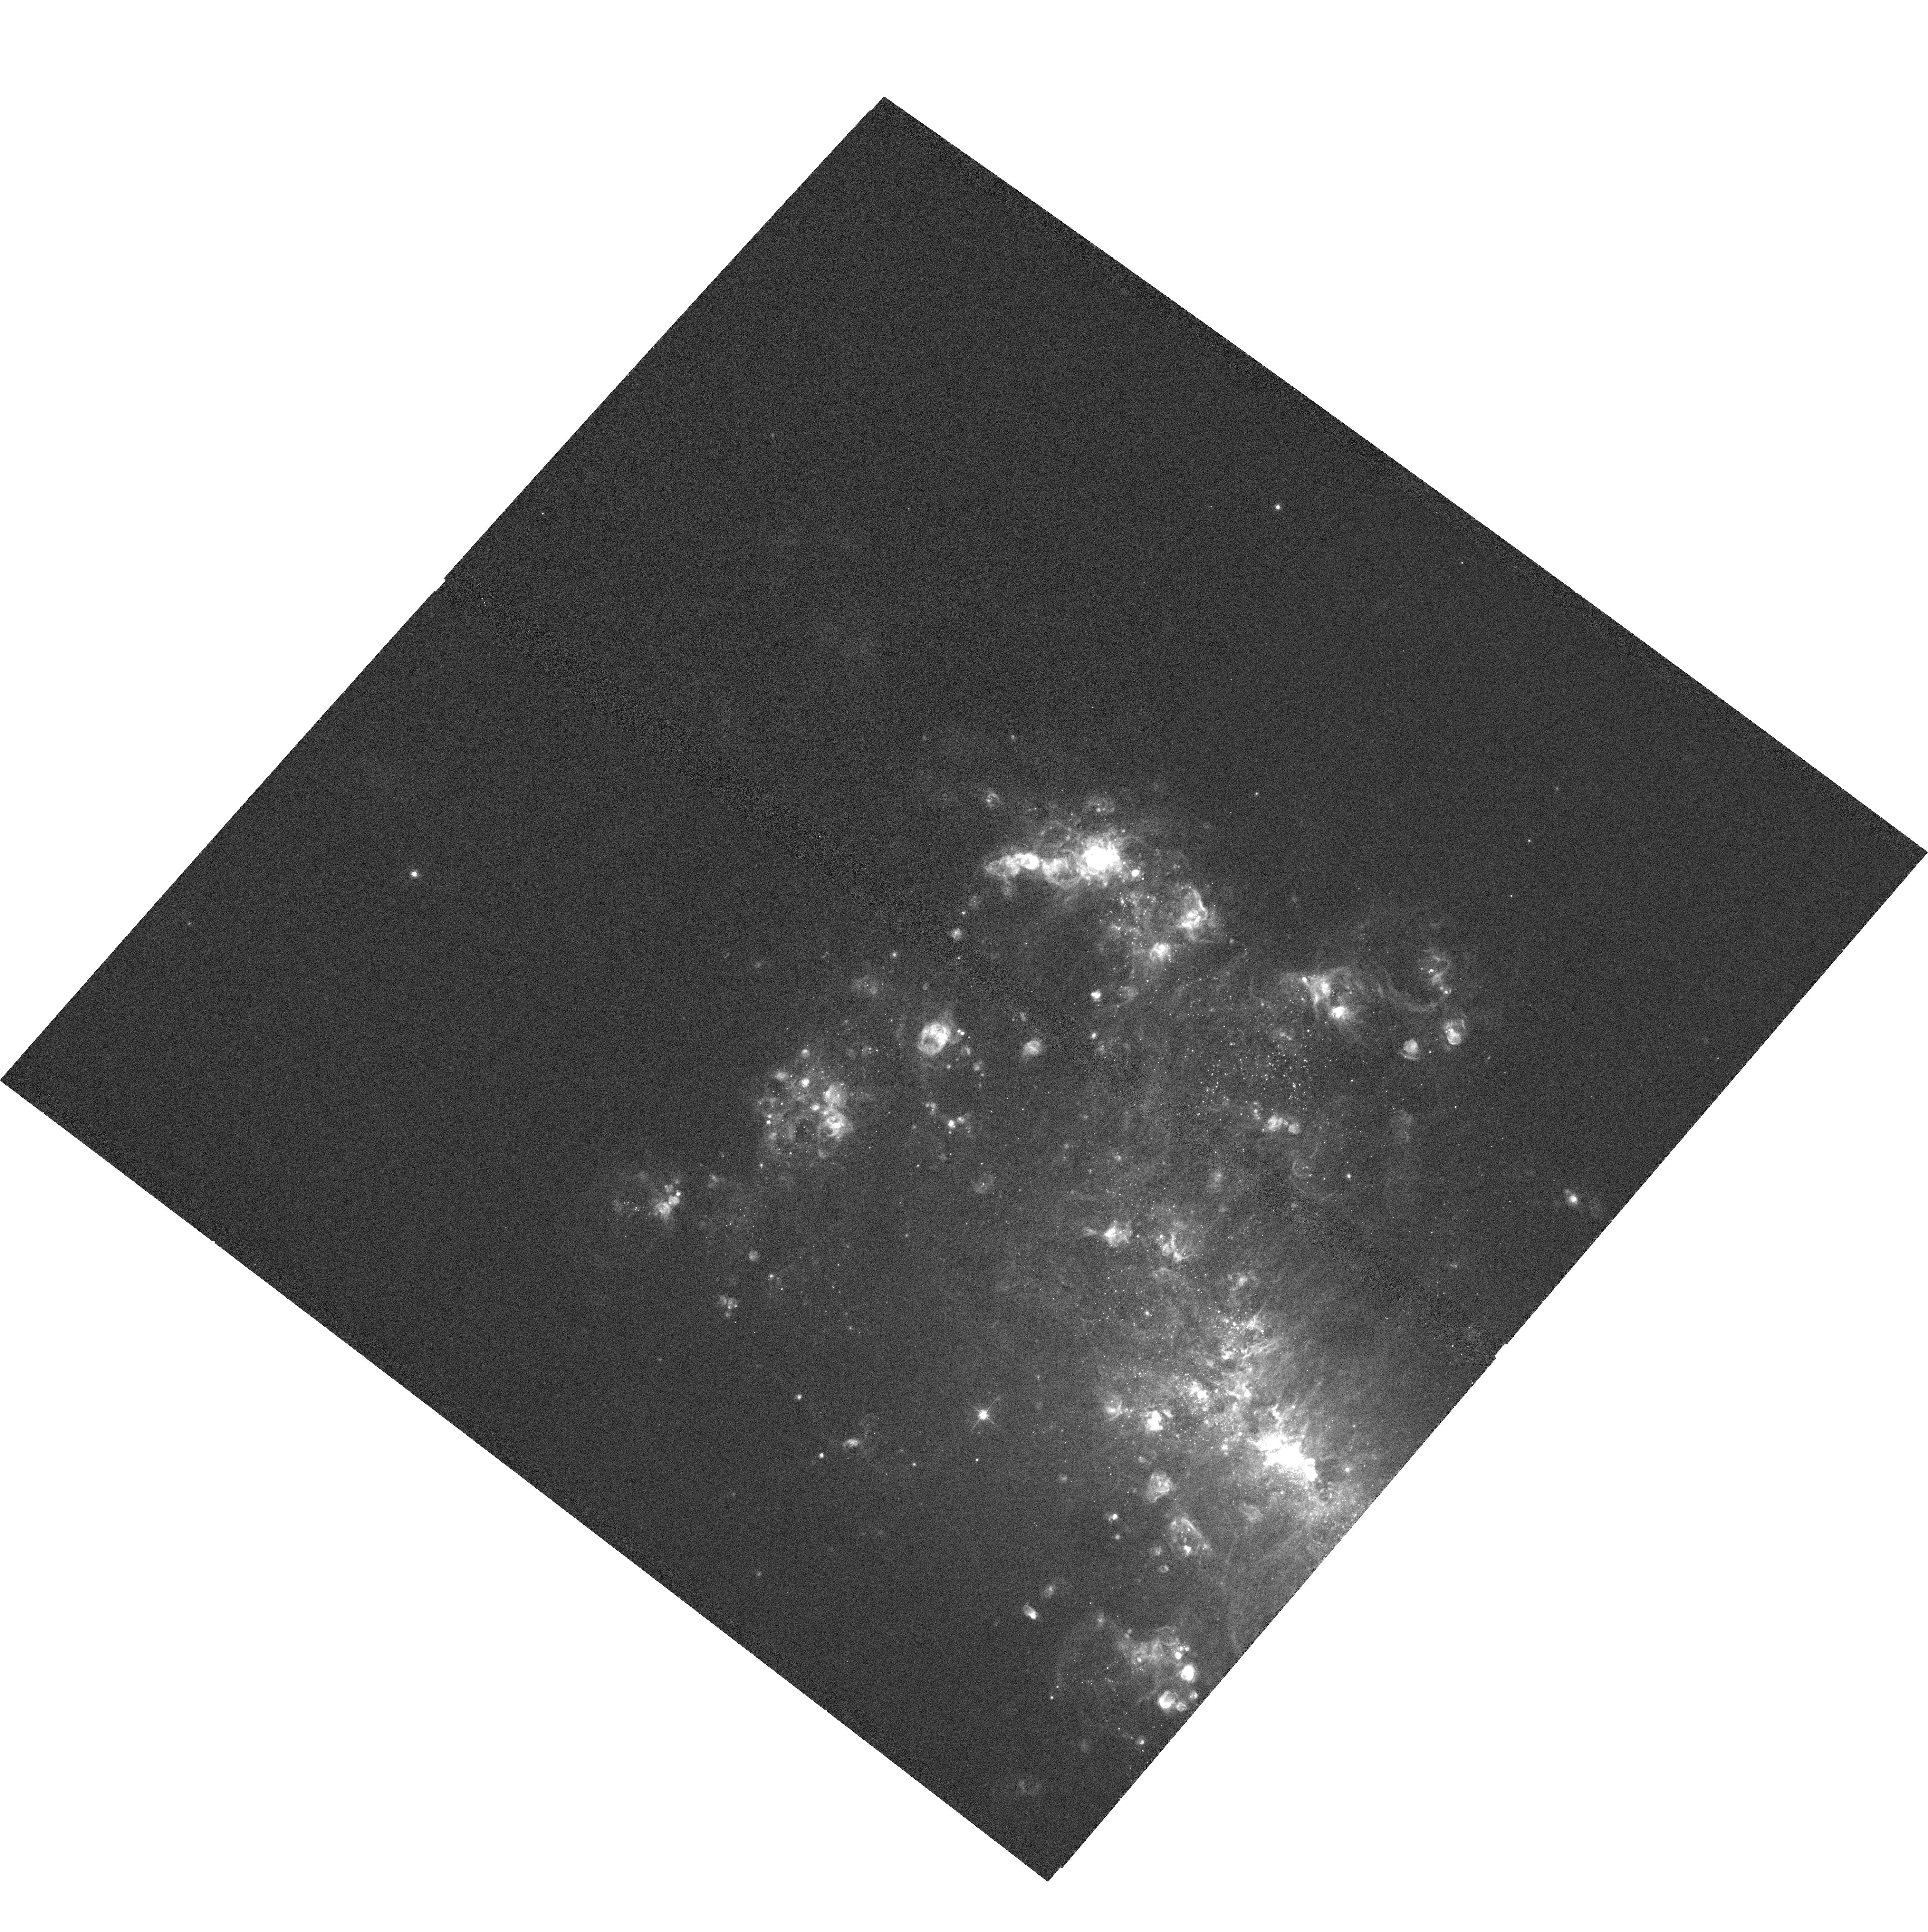
Target: NGC4449-POSA
Instrument: ACS/WFC
Filter: F658N
Exposure: 6 min
Observation ID: hst_10585_01_acs_wfc_f658n_j9cd01

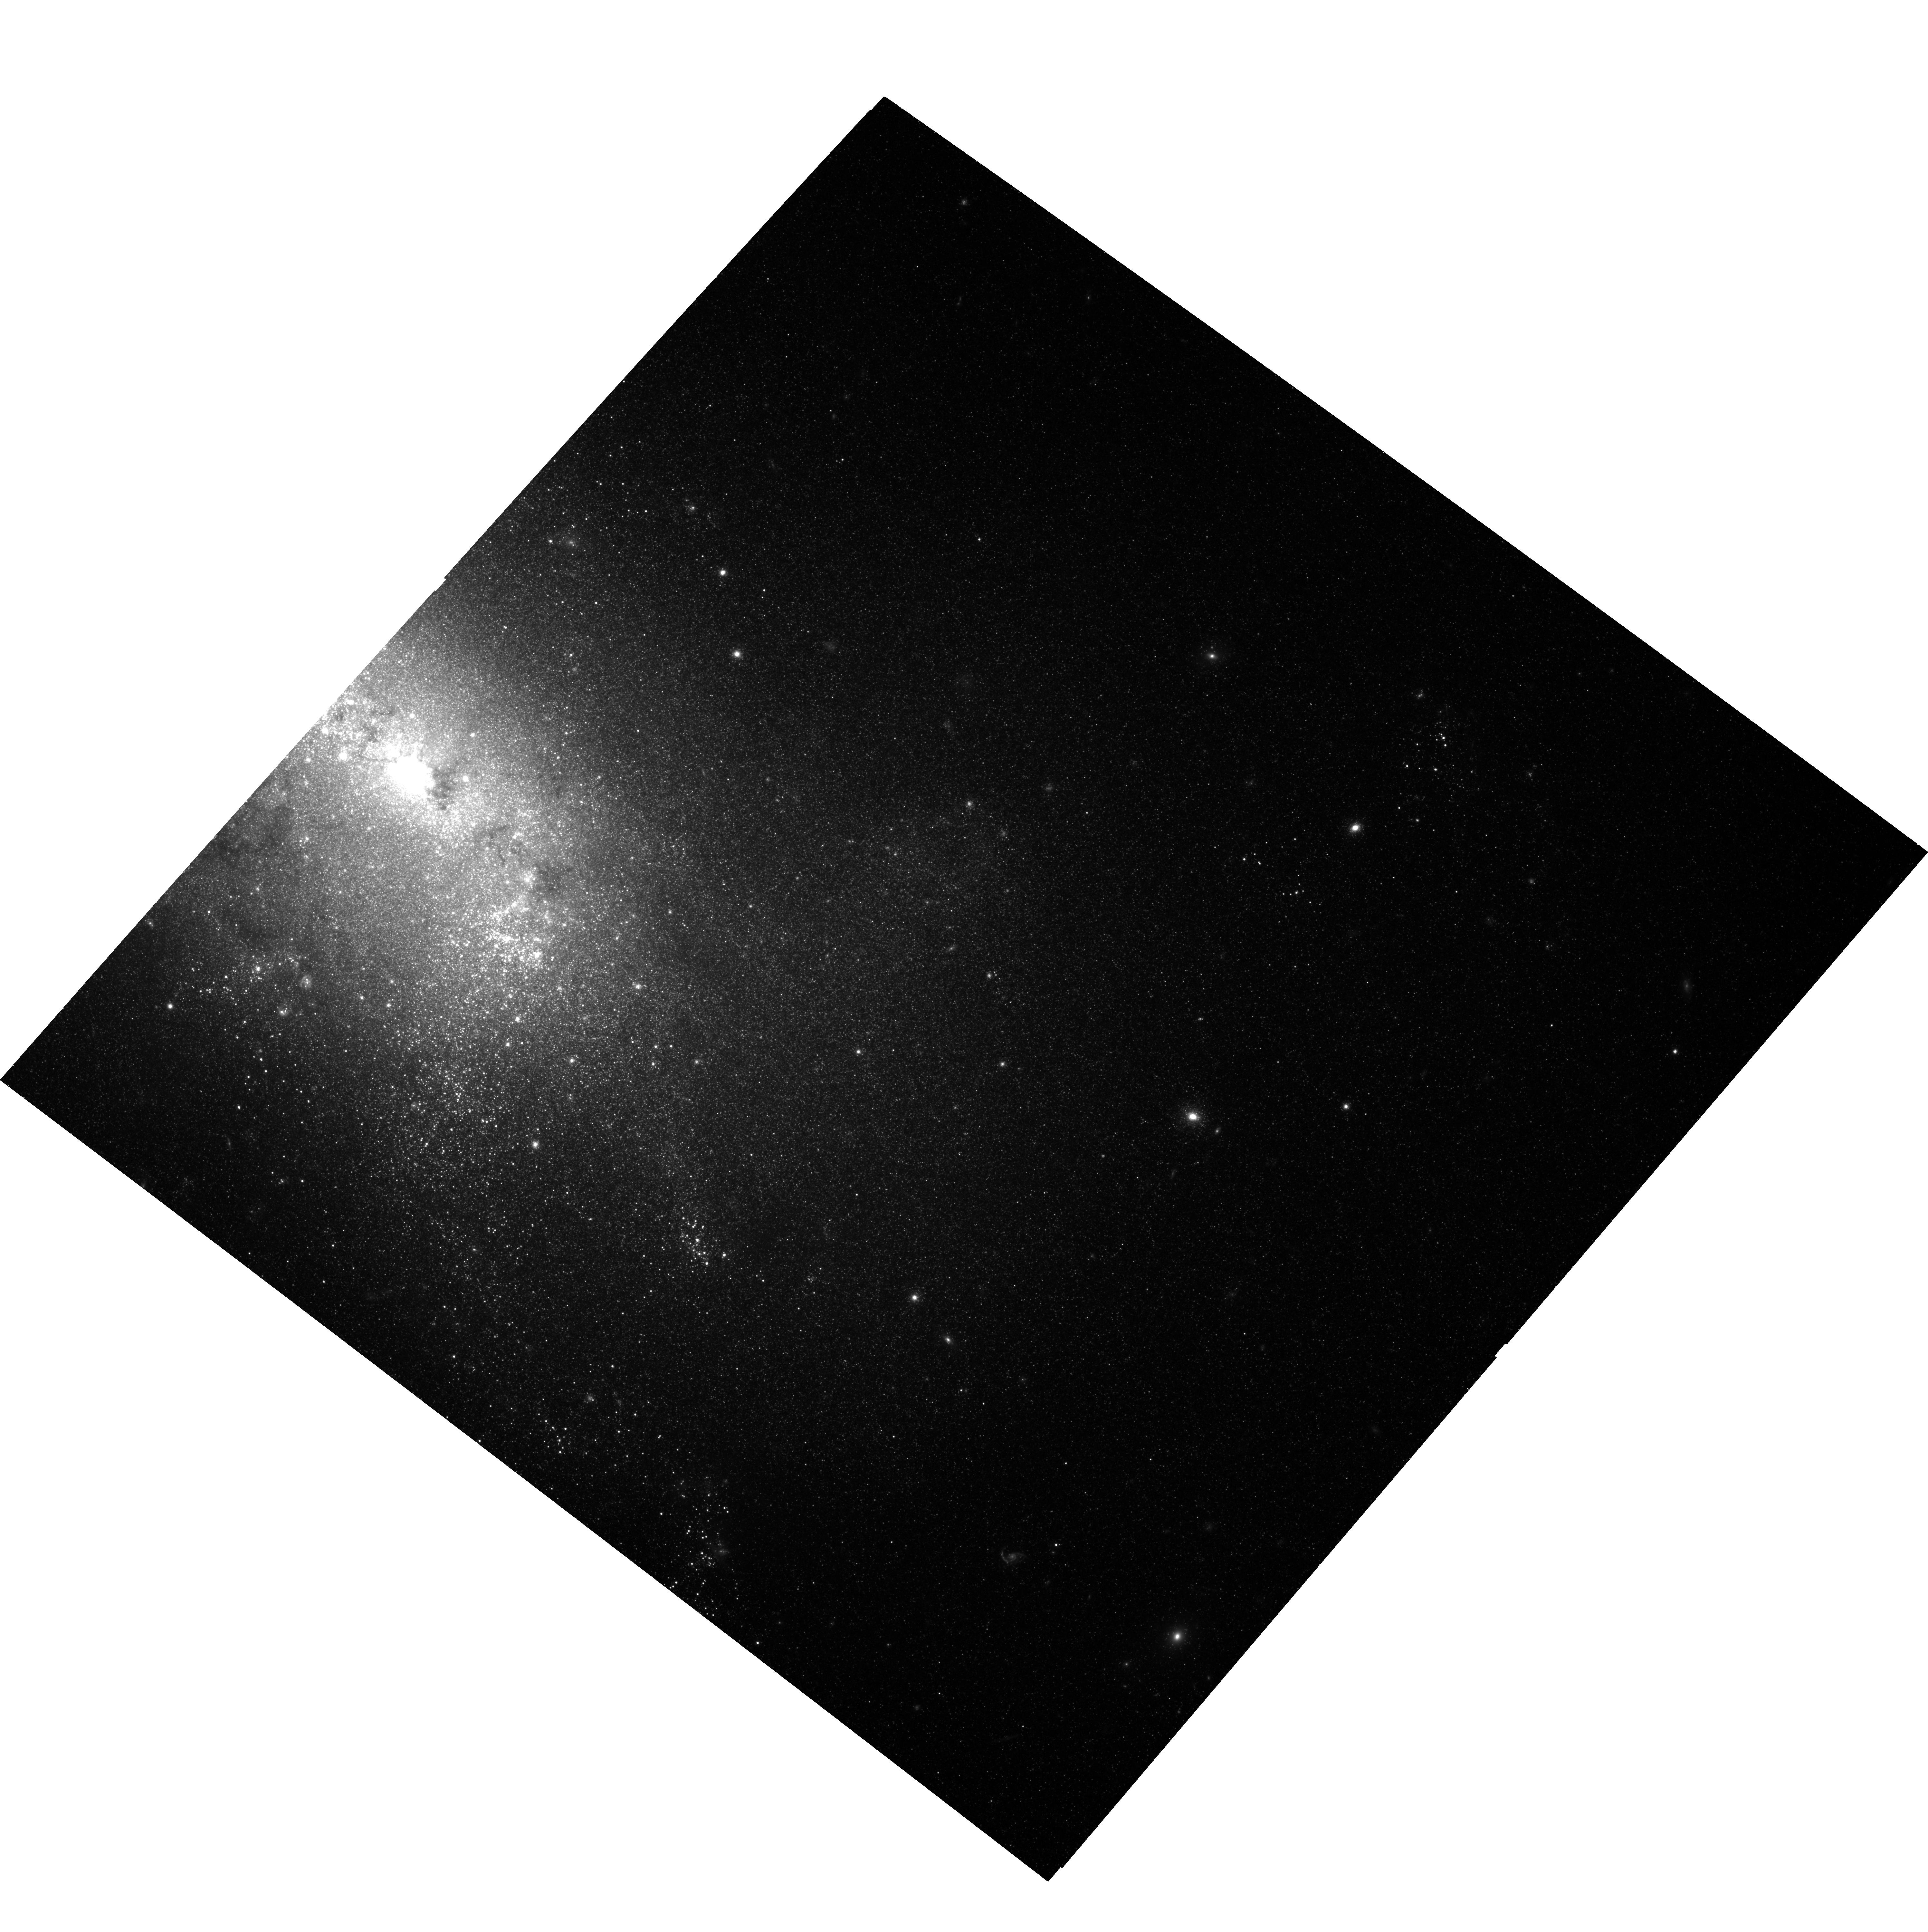
Target: NGC4449-POSB
Instrument: ACS/WFC
Filter: F814W
Exposure: 34 min
Observation ID: hst_10585_02_acs_wfc_f814w_j9cd02

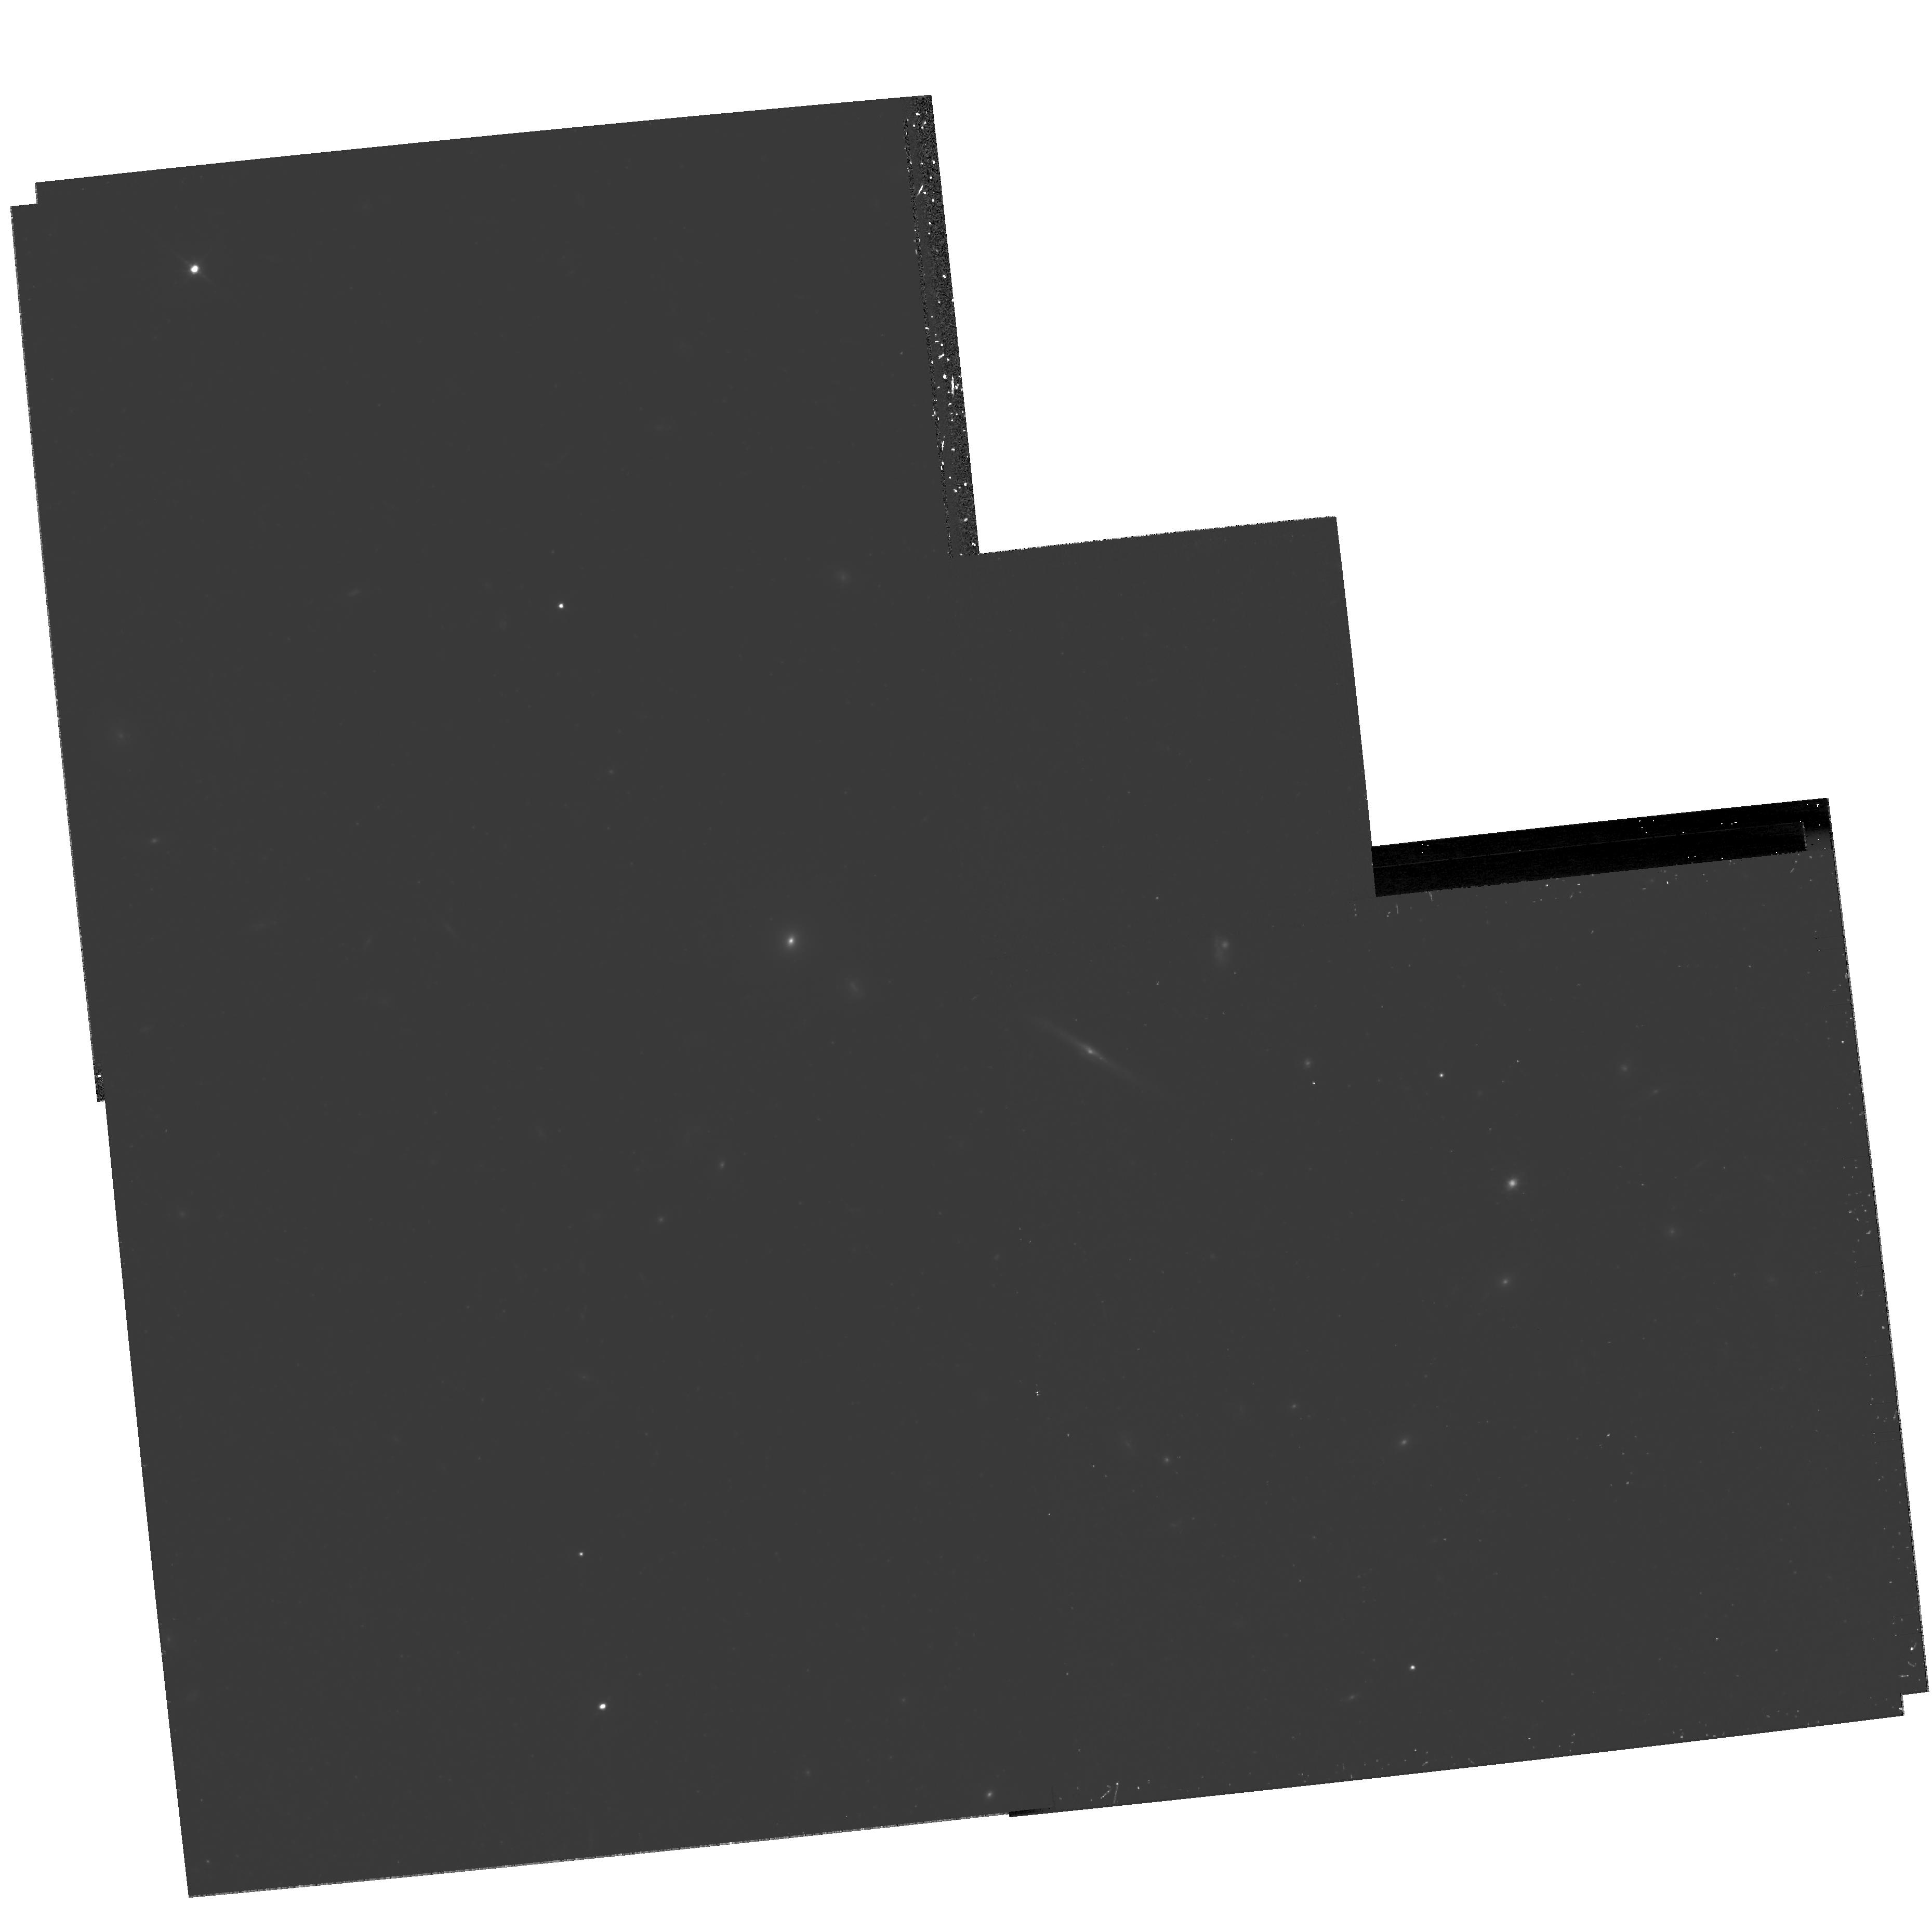
Target: field at RA 187.032°, Dec 44.183°
Instrument: WFPC2/PC
Filter: F814W
Exposure: 1.6 h
Observation ID: hst_10585_02_wfpc2_pc_f814w_u9cd02

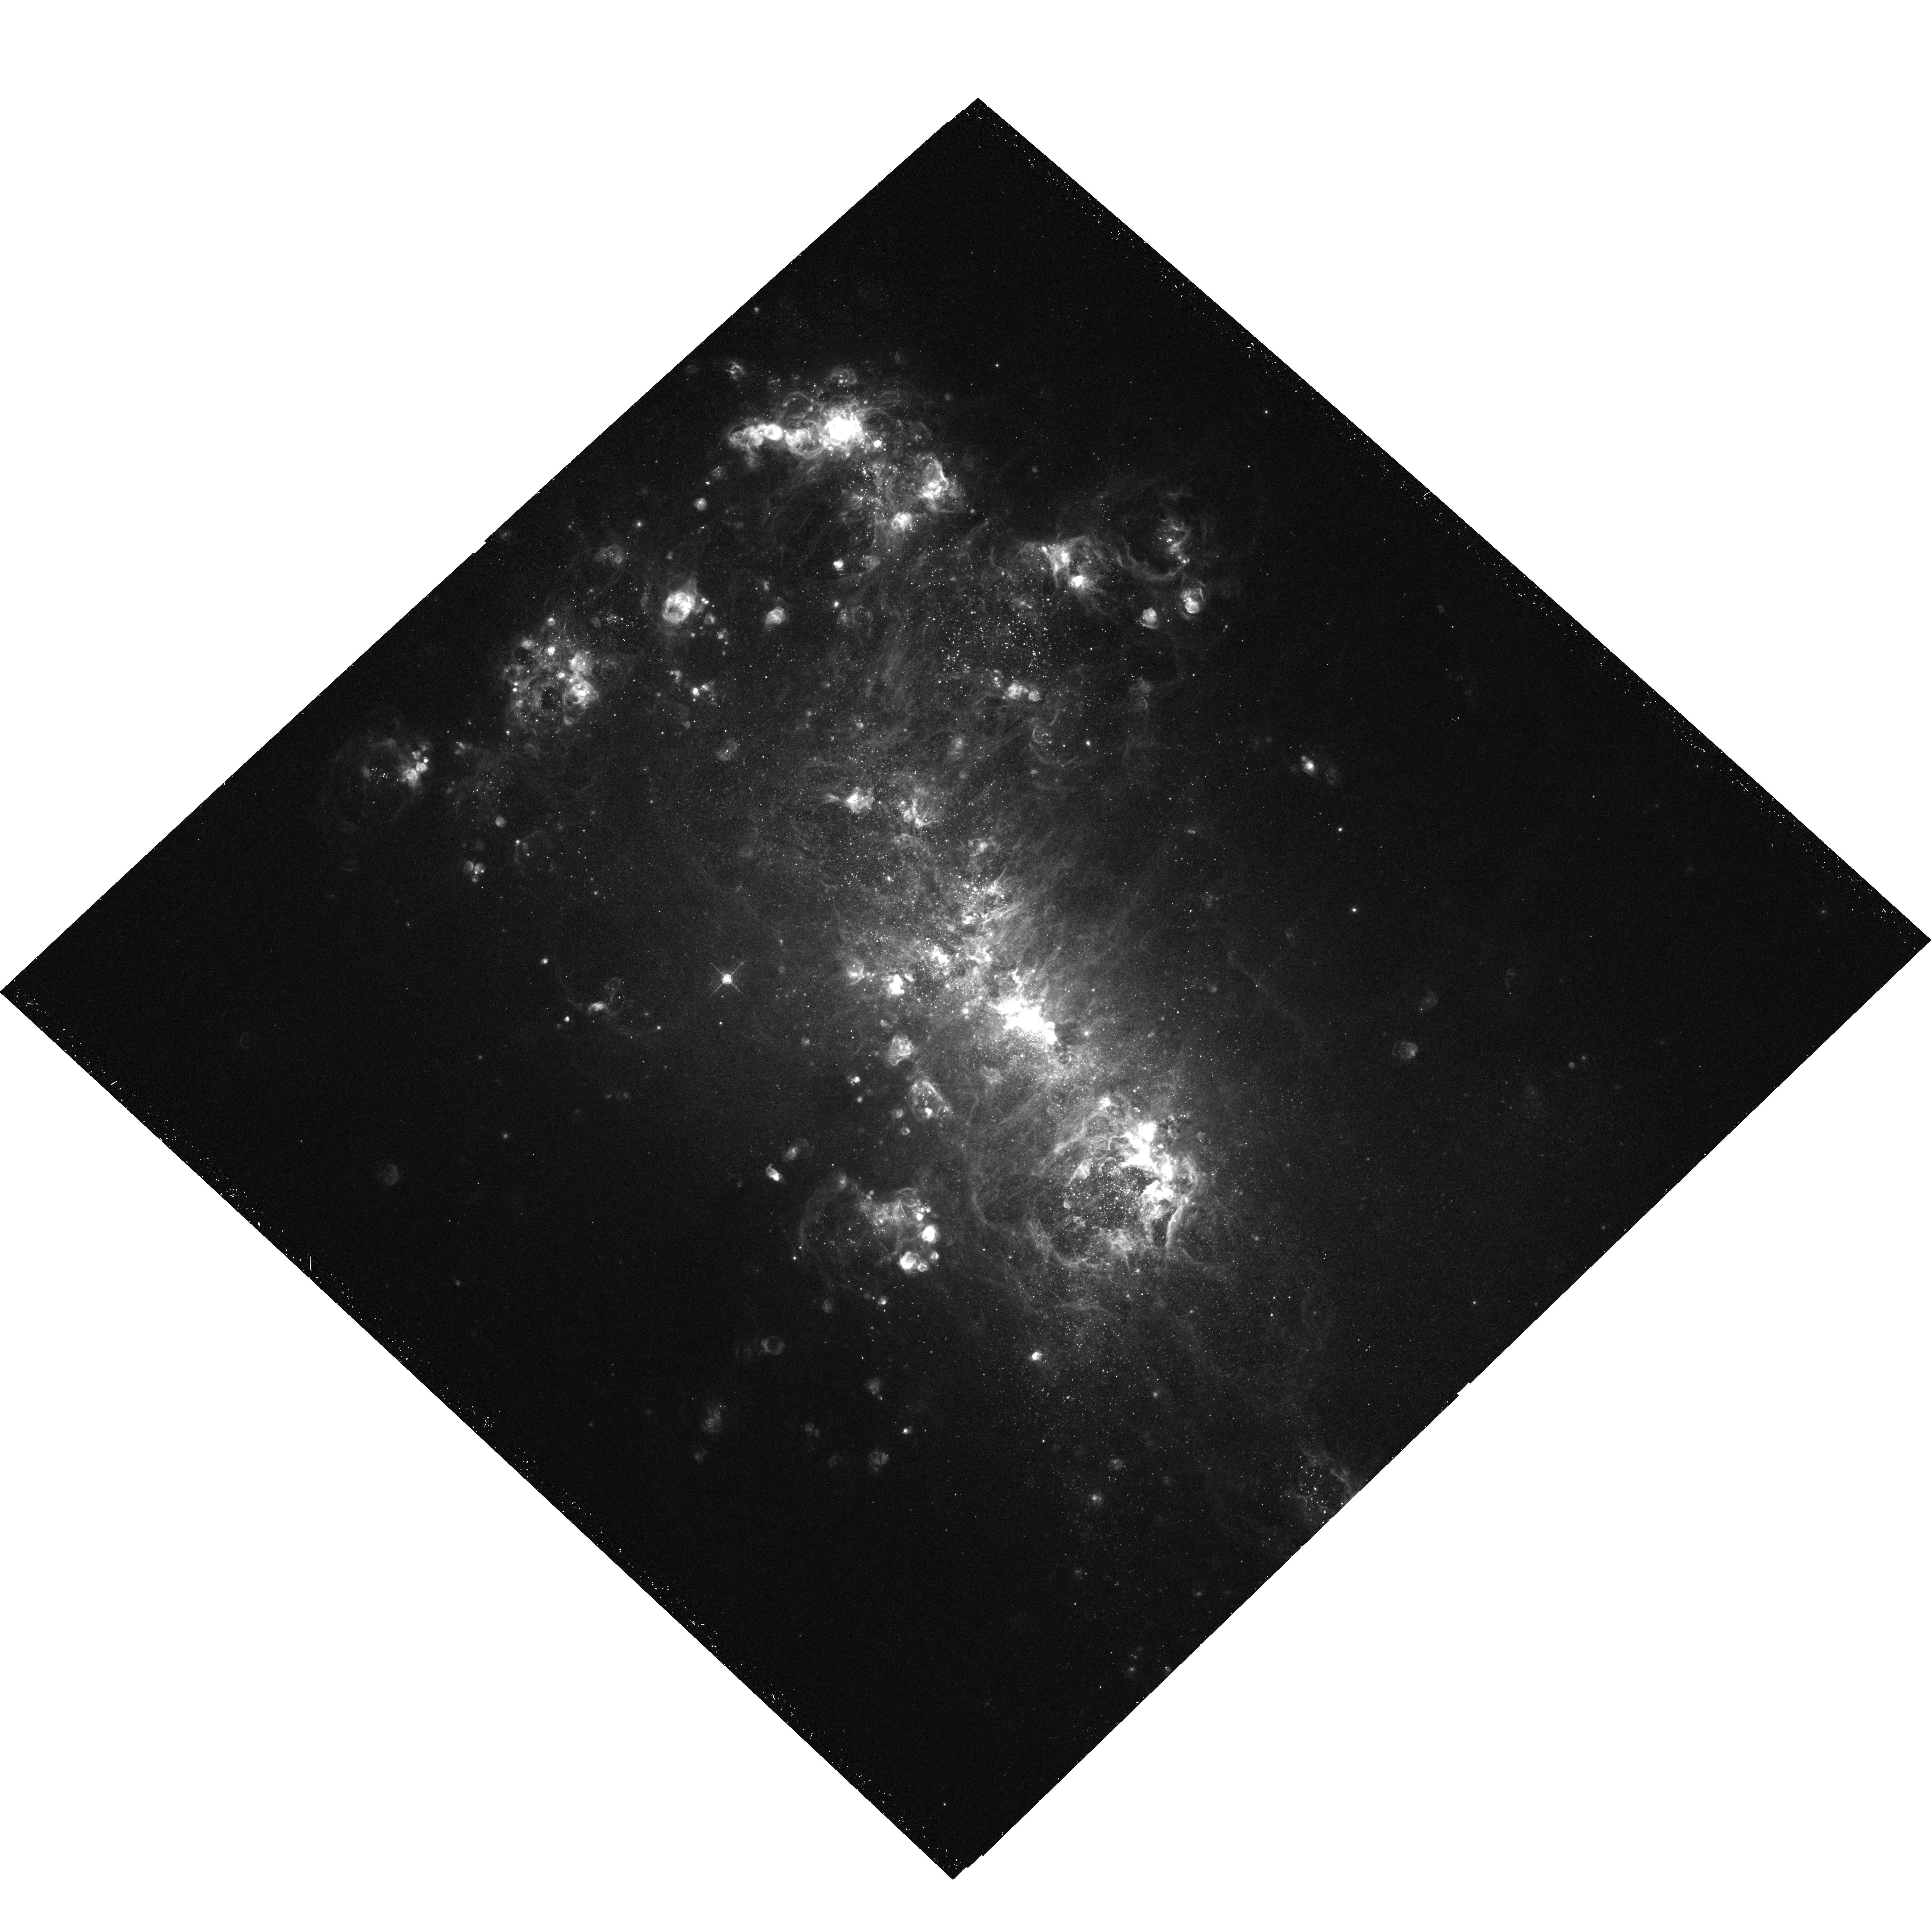
Target: NGC4449-POSC
Instrument: ACS/WFC
Filter: F658N
Exposure: 26 min
Observation ID: hst_10585_03_acs_wfc_f658n_j9cd03

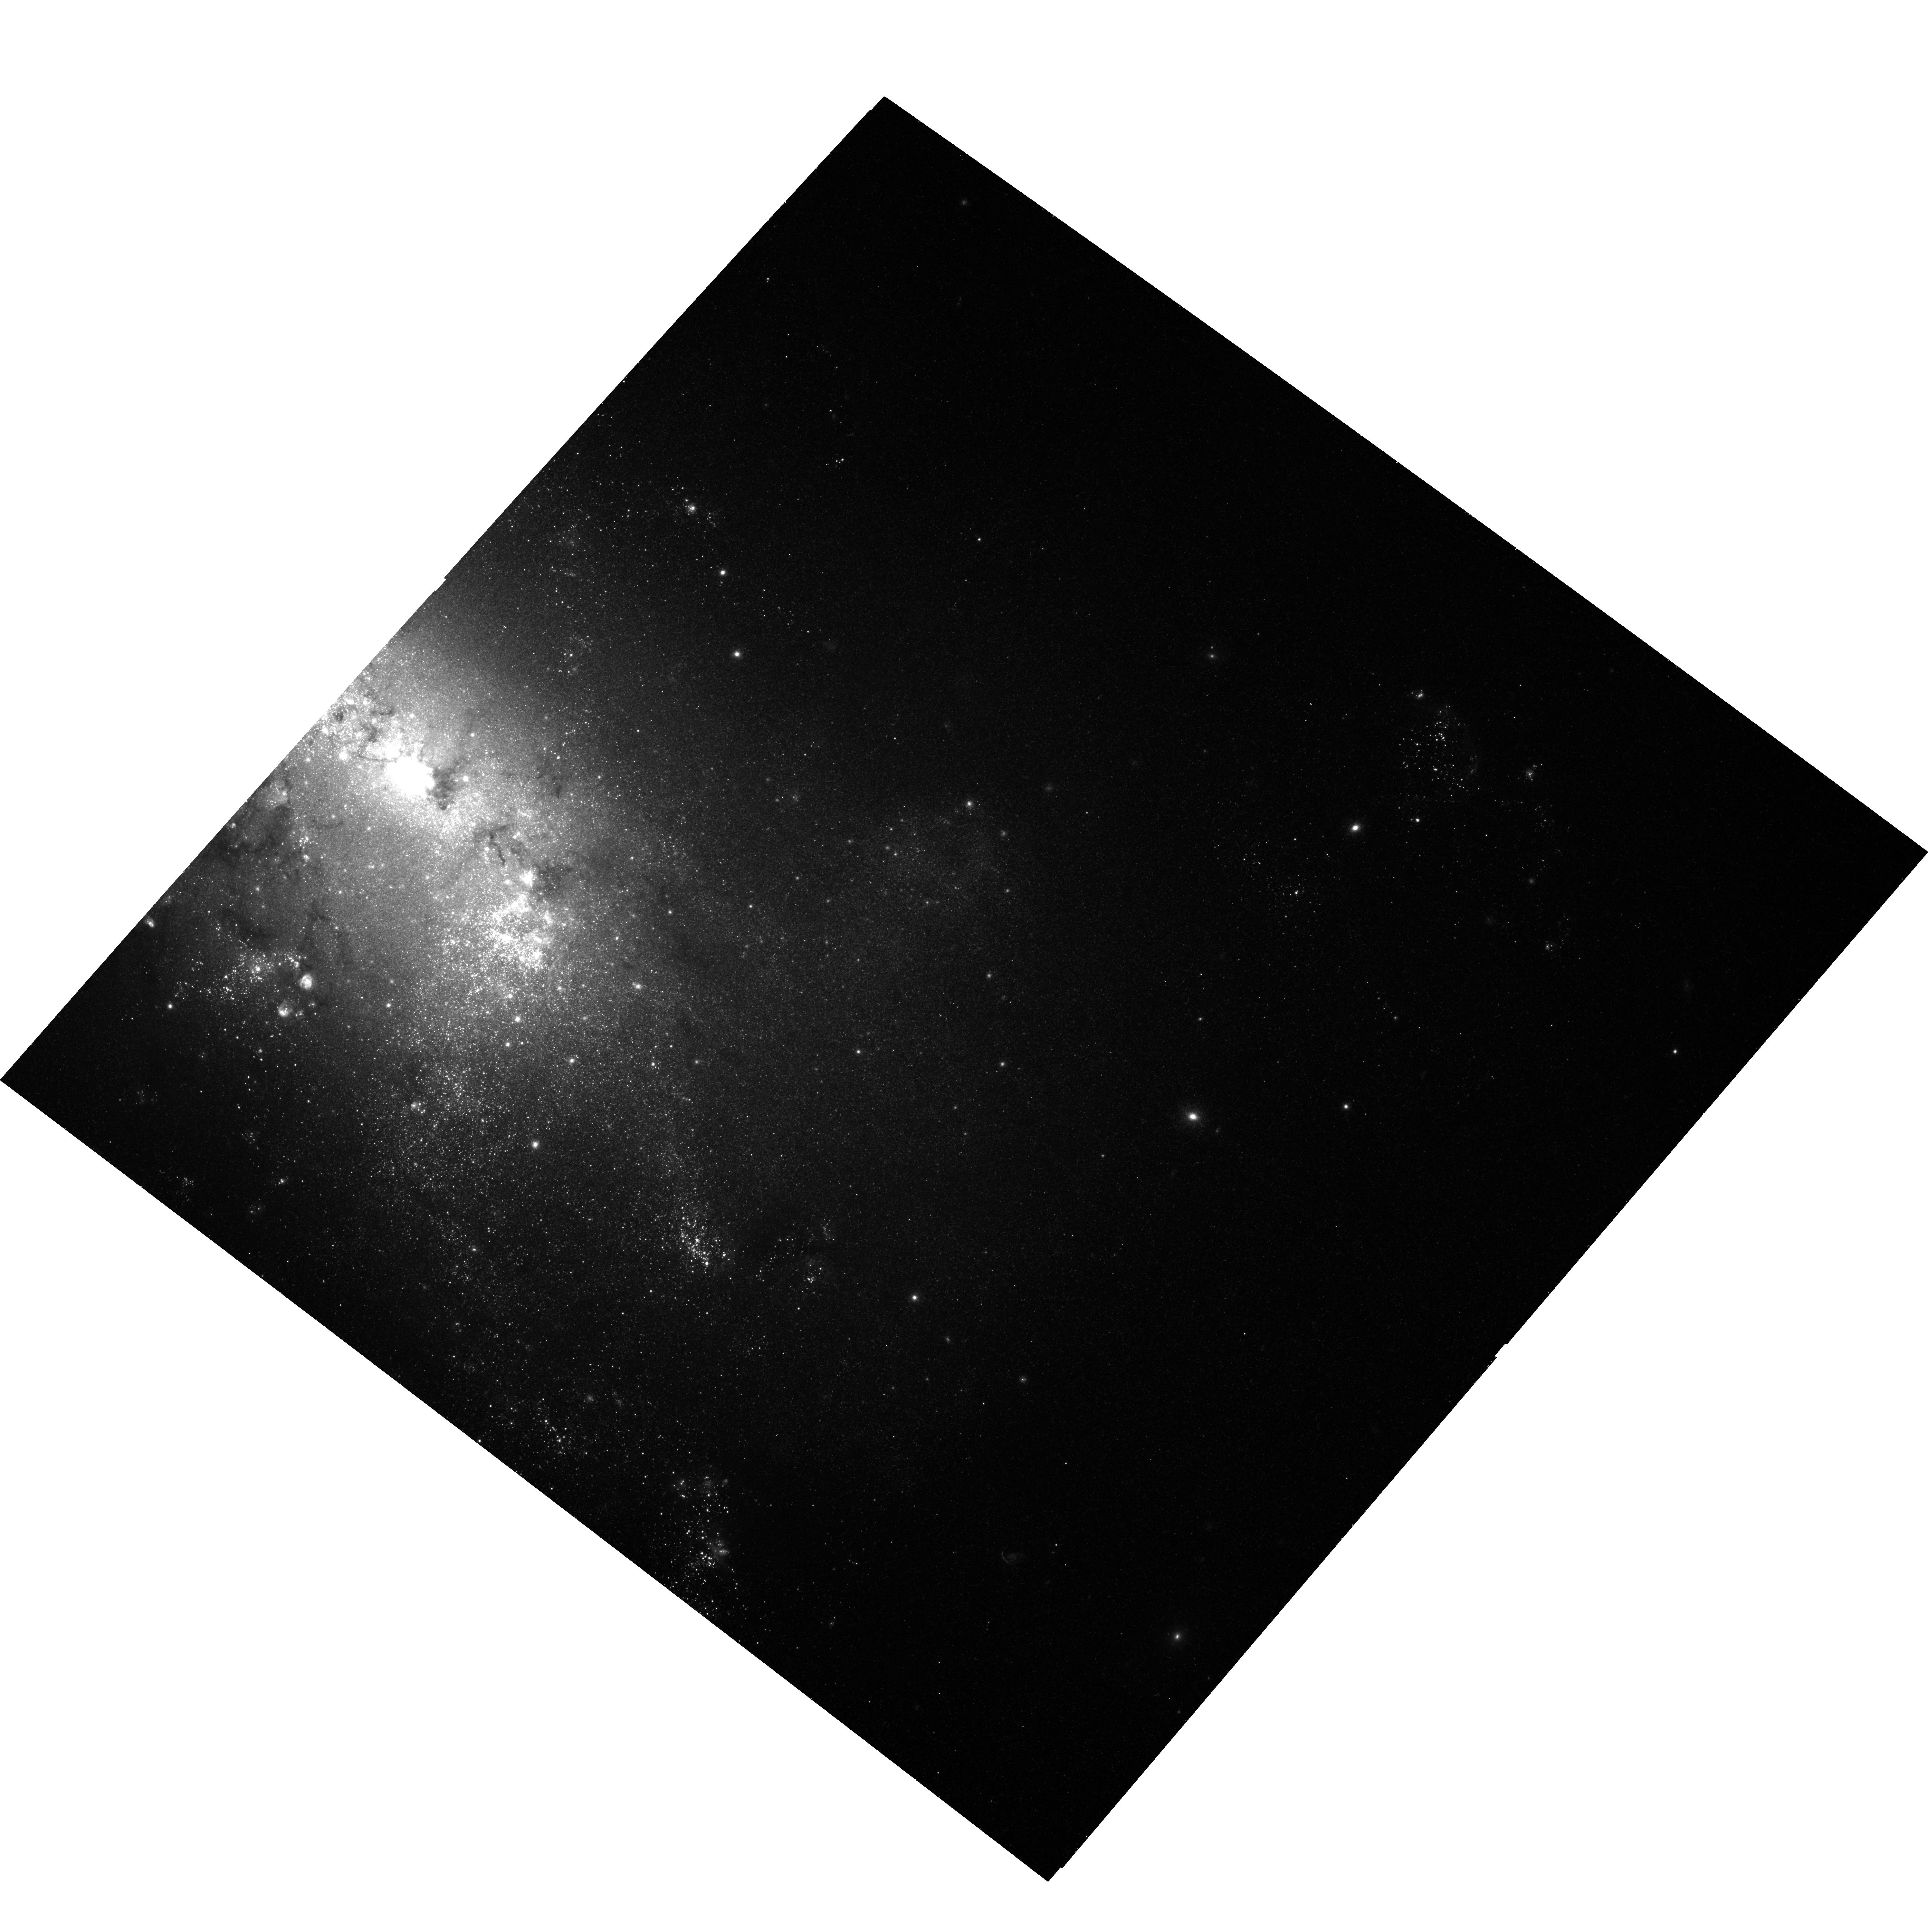
Target: NGC4449-POSB
Instrument: ACS/WFC
Filter: F555W
Exposure: 41 min
Observation ID: hst_10585_02_acs_wfc_f555w_j9cd02

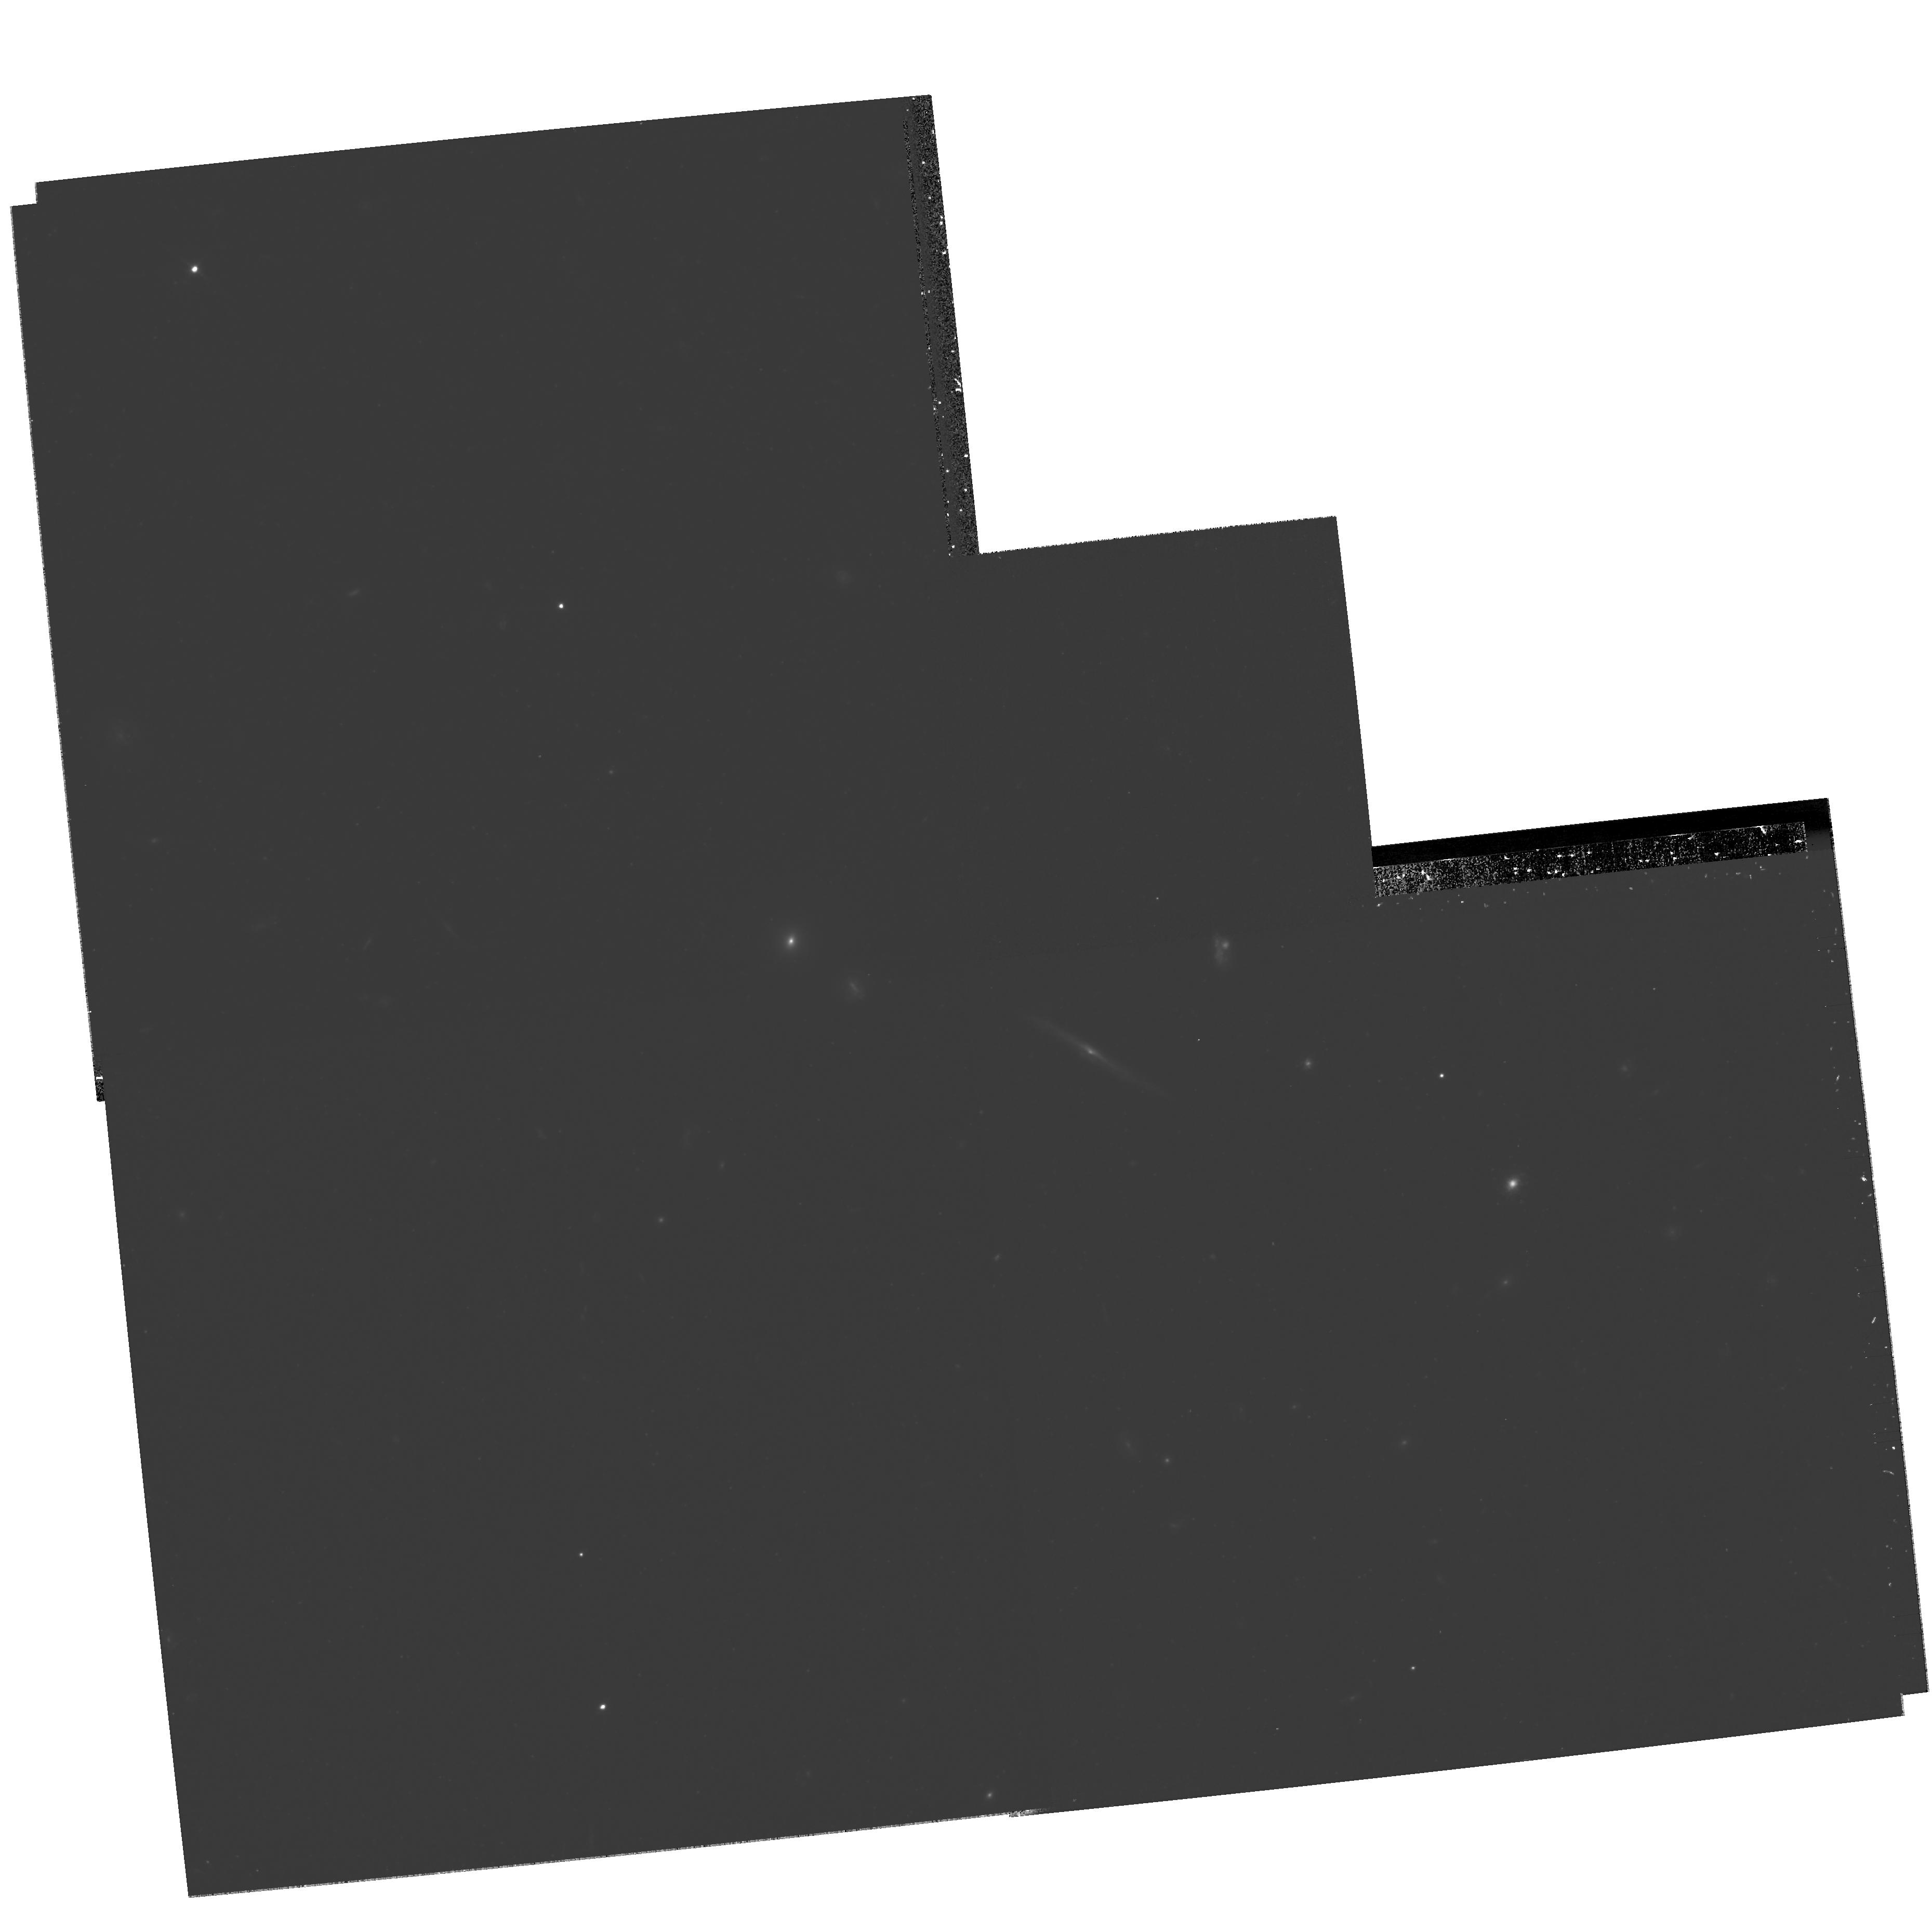
Target: field at RA 187.032°, Dec 44.183°
Instrument: WFPC2/PC
Filter: F606W
Exposure: 1 h
Observation ID: hst_10585_02_wfpc2_pc_f606w_u9cd02

NGC 4449: a Testbed for Starbursts in the Low- and High-Redshift Universe (PI: Aloisi, Alessandra)

We will obtain deep ACS/WFC broad-band imaging in F435W, F555W, and F814W of the Magellanic irregular galaxy NGC 4449 in order to infer the properties of the resolved (young and old) stellar population, compare the current strong star-formation activity to that at earlier epochs, trace the major episodes of star formation over cosmic time, and relate them to the past history of interaction/merging of this galaxy. NGC 4449 is one of the closest (< 5 Mpc) global starbursts with a widespread star-formation activity that could have been triggered by interaction or accretion. It is, therefore, the perfect laboratory where to address issues related to star formation in extreme environments and investigate processes connected to the formation and evolution of galaxies in the early universe. At a distance of 4.2 Mpc, the stellar content in NGC 4449 can easily be resolved with HST. Yet, up to date no comprehensive dataset has been collected that is suited to infer a global star-formation history of the galaxy and to better understand its evolution. ACS/WFC provides the angular resolution and sensitivity to easily reach magnitude limits necessary for the detection of individual stars at the tip of the red giant branch (i.e., with ages from 1 Gyr up to 12 Gyr) with the required accuracy. A mosaic of 2 pointings along the major axis will give a good coverage of the galaxy and will allow us to infer a star-formation history unbiased by local properties of peculiar regions. Narrow-band imaging in F658N (Halpha) will provide a map of the ionized gas. Finally, WFPC2 parallel observations in F555W and F814W will allow to search deep in the HI halo of NGC 4449 for evidence of stars belonging to tidal streams. Our investigation of NGC 4449 will benefit from the wealth of observations already available over almost the whole electromagnetic spectrum and will be crucial in better understanding how starbursts can be influenced by merging phenonema in both the low- and high-redshift universe.